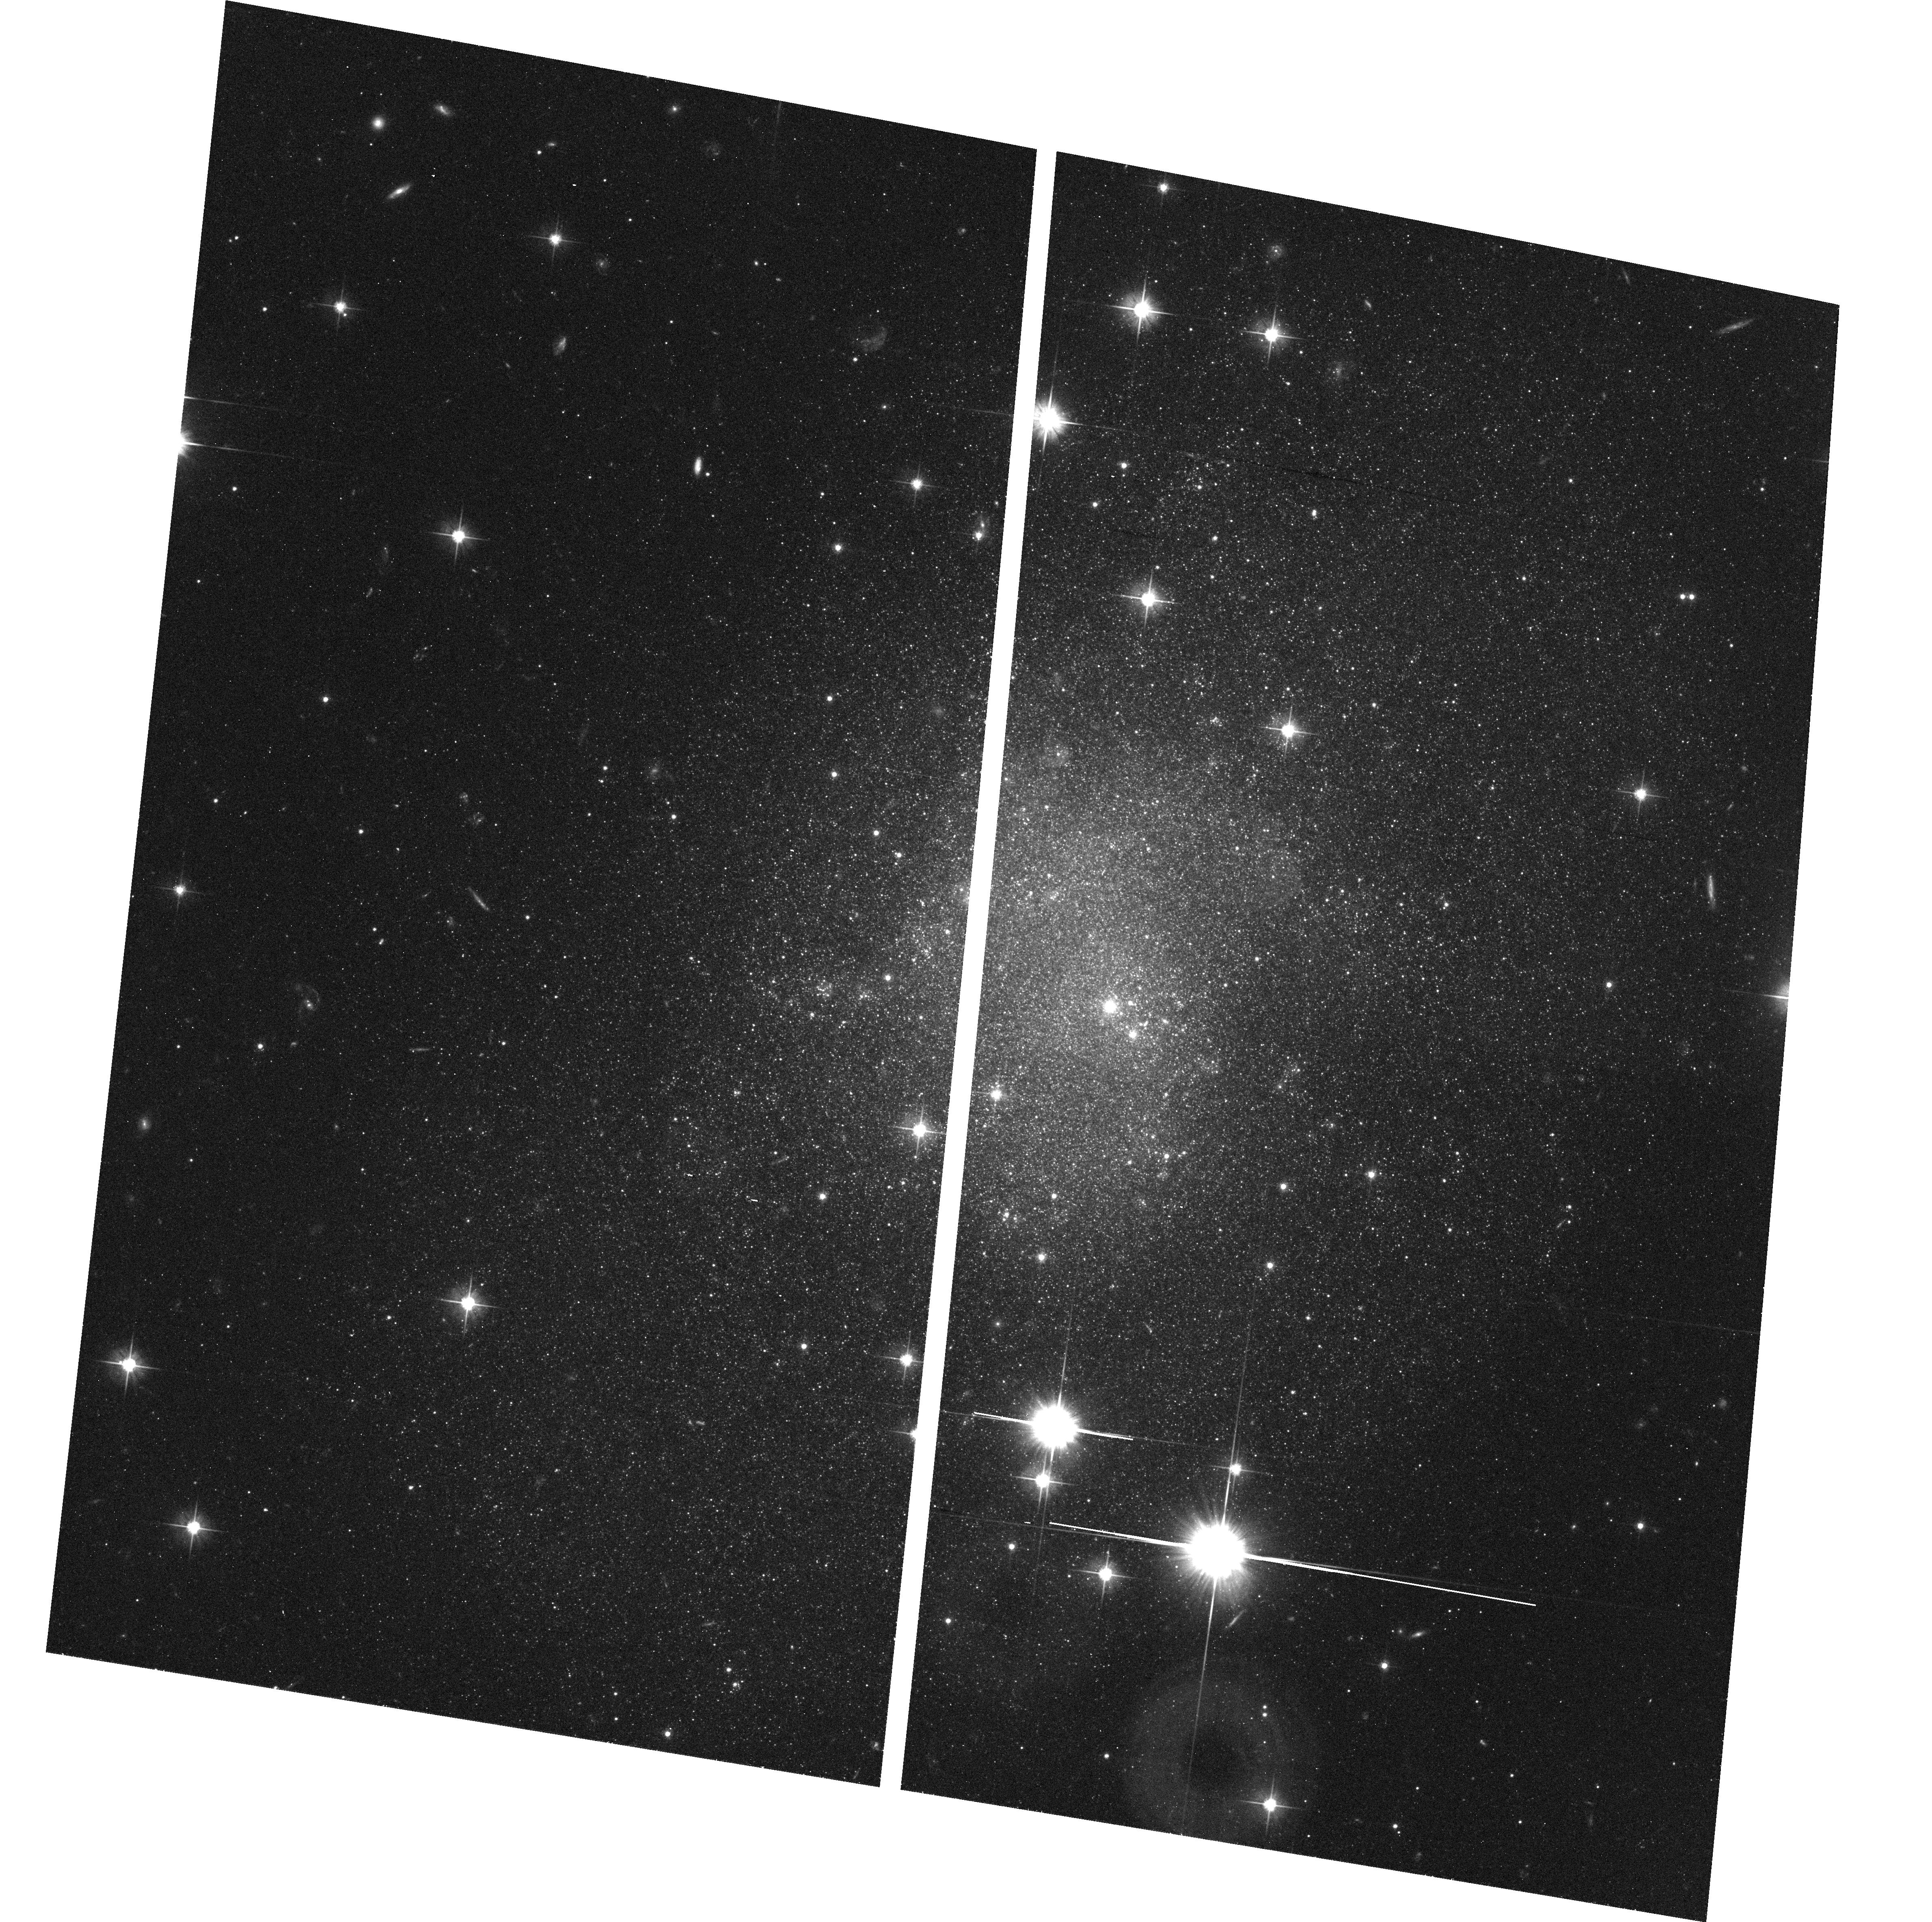
Target: E059-01. Instrument: ACS/WFC. Filter: F606W. Exposure: 20 min. Observation ID: hst_9771_24_acs_wfc_f606w_j8mq24

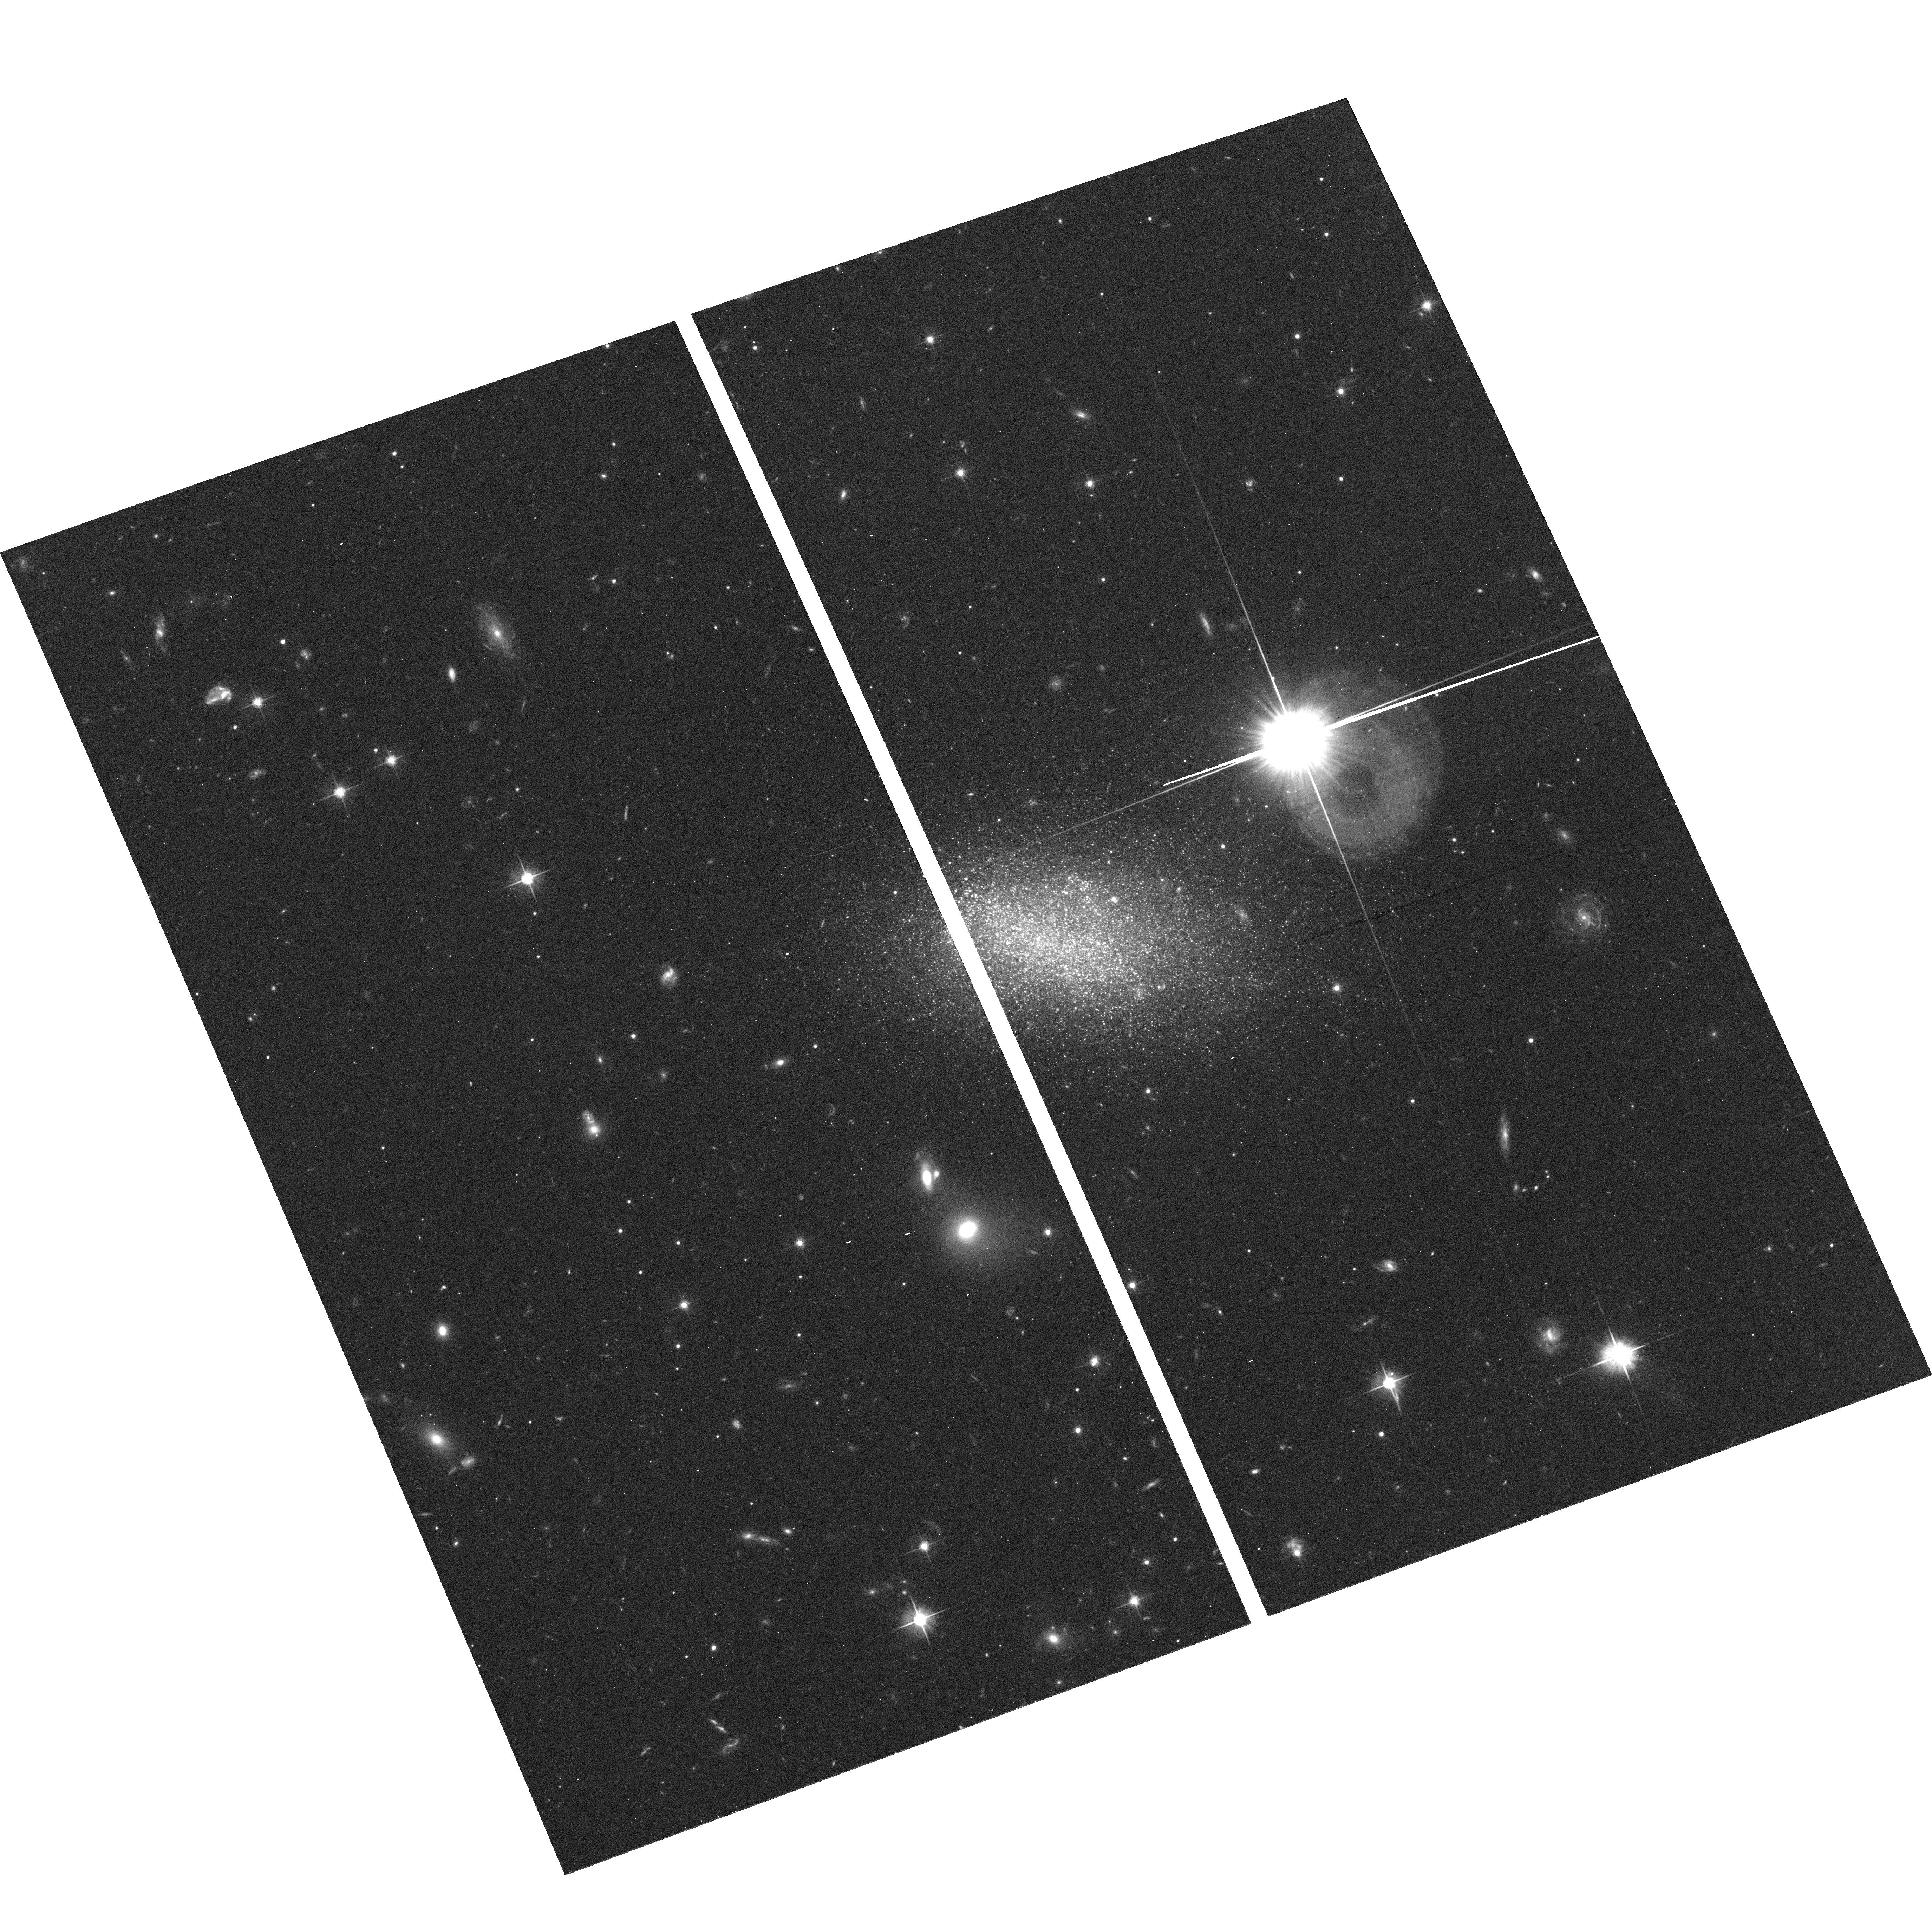
Target: E381-018. Instrument: ACS/WFC. Filter: F606W. Exposure: 20 min. Observation ID: hst_9771_68_acs_wfc_f606w_j8mq68

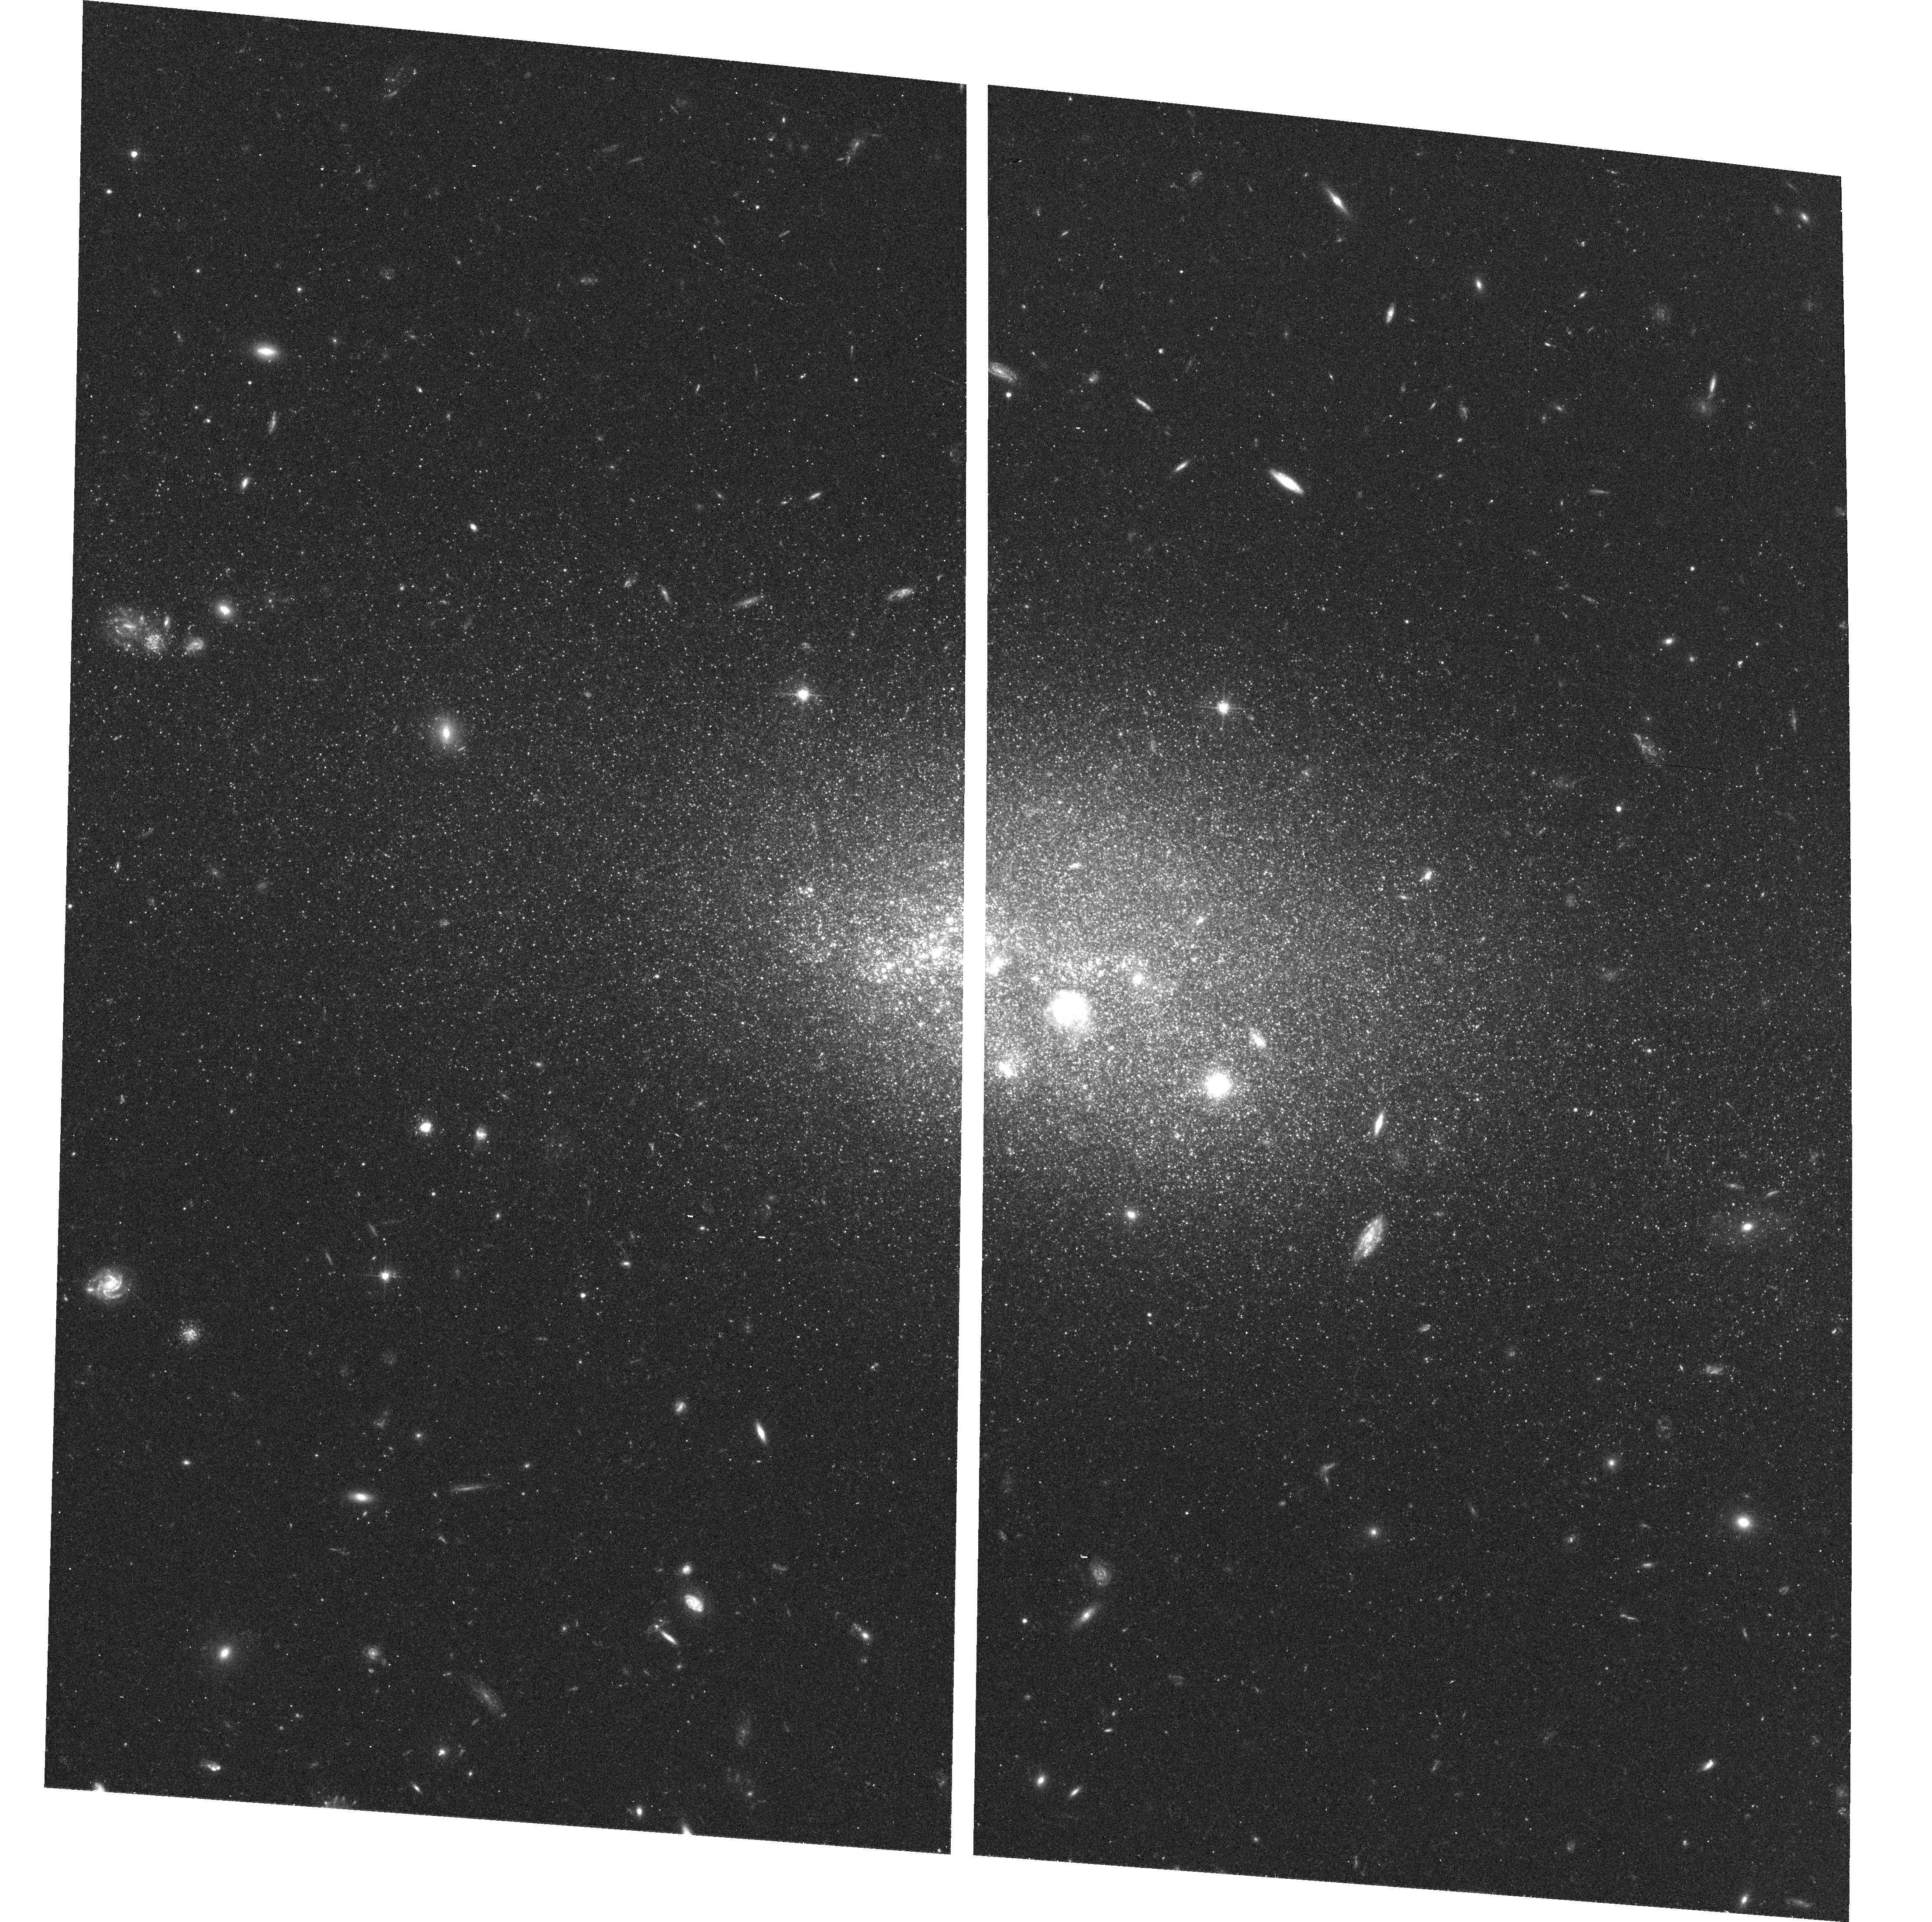
Target: UGC8638. Instrument: ACS/WFC. Filter: F606W. Exposure: 20 min. Observation ID: hst_9771_95_acs_wfc_f606w_j8mq95

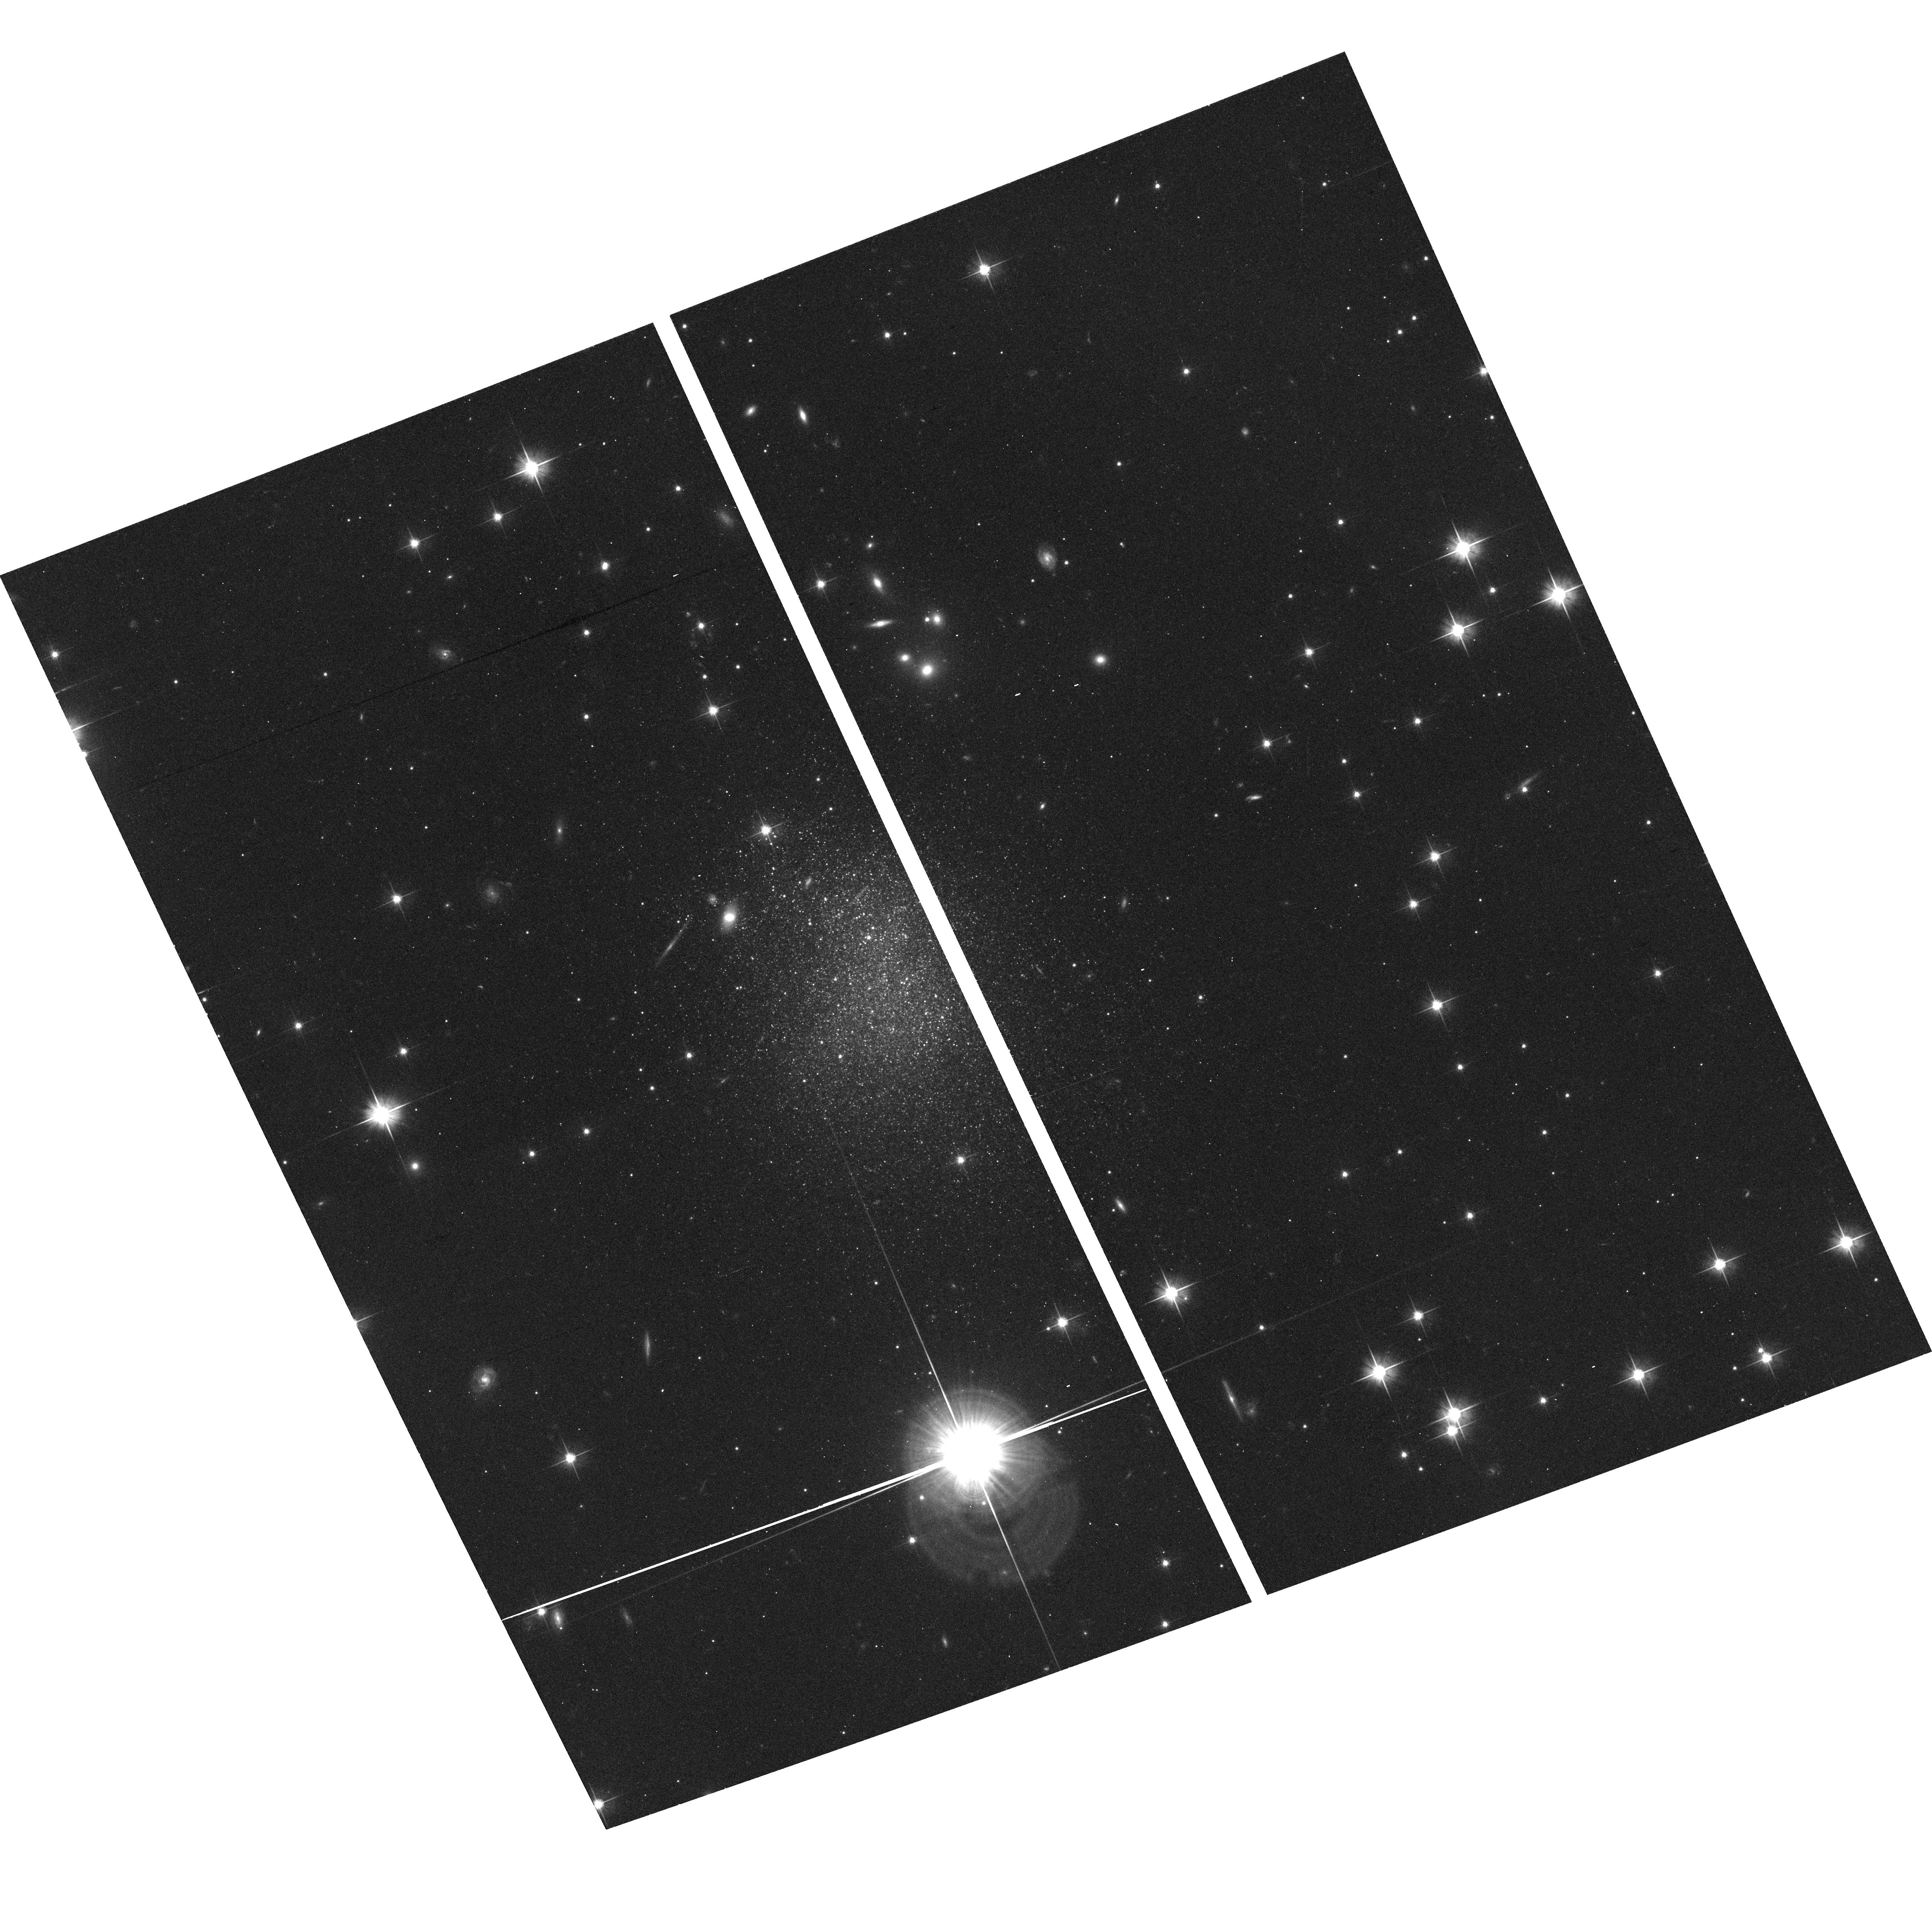
Target: KKH6. Instrument: ACS/WFC. Filter: F606W. Exposure: 20 min. Observation ID: hst_9771_05_acs_wfc_f606w_j8mq05

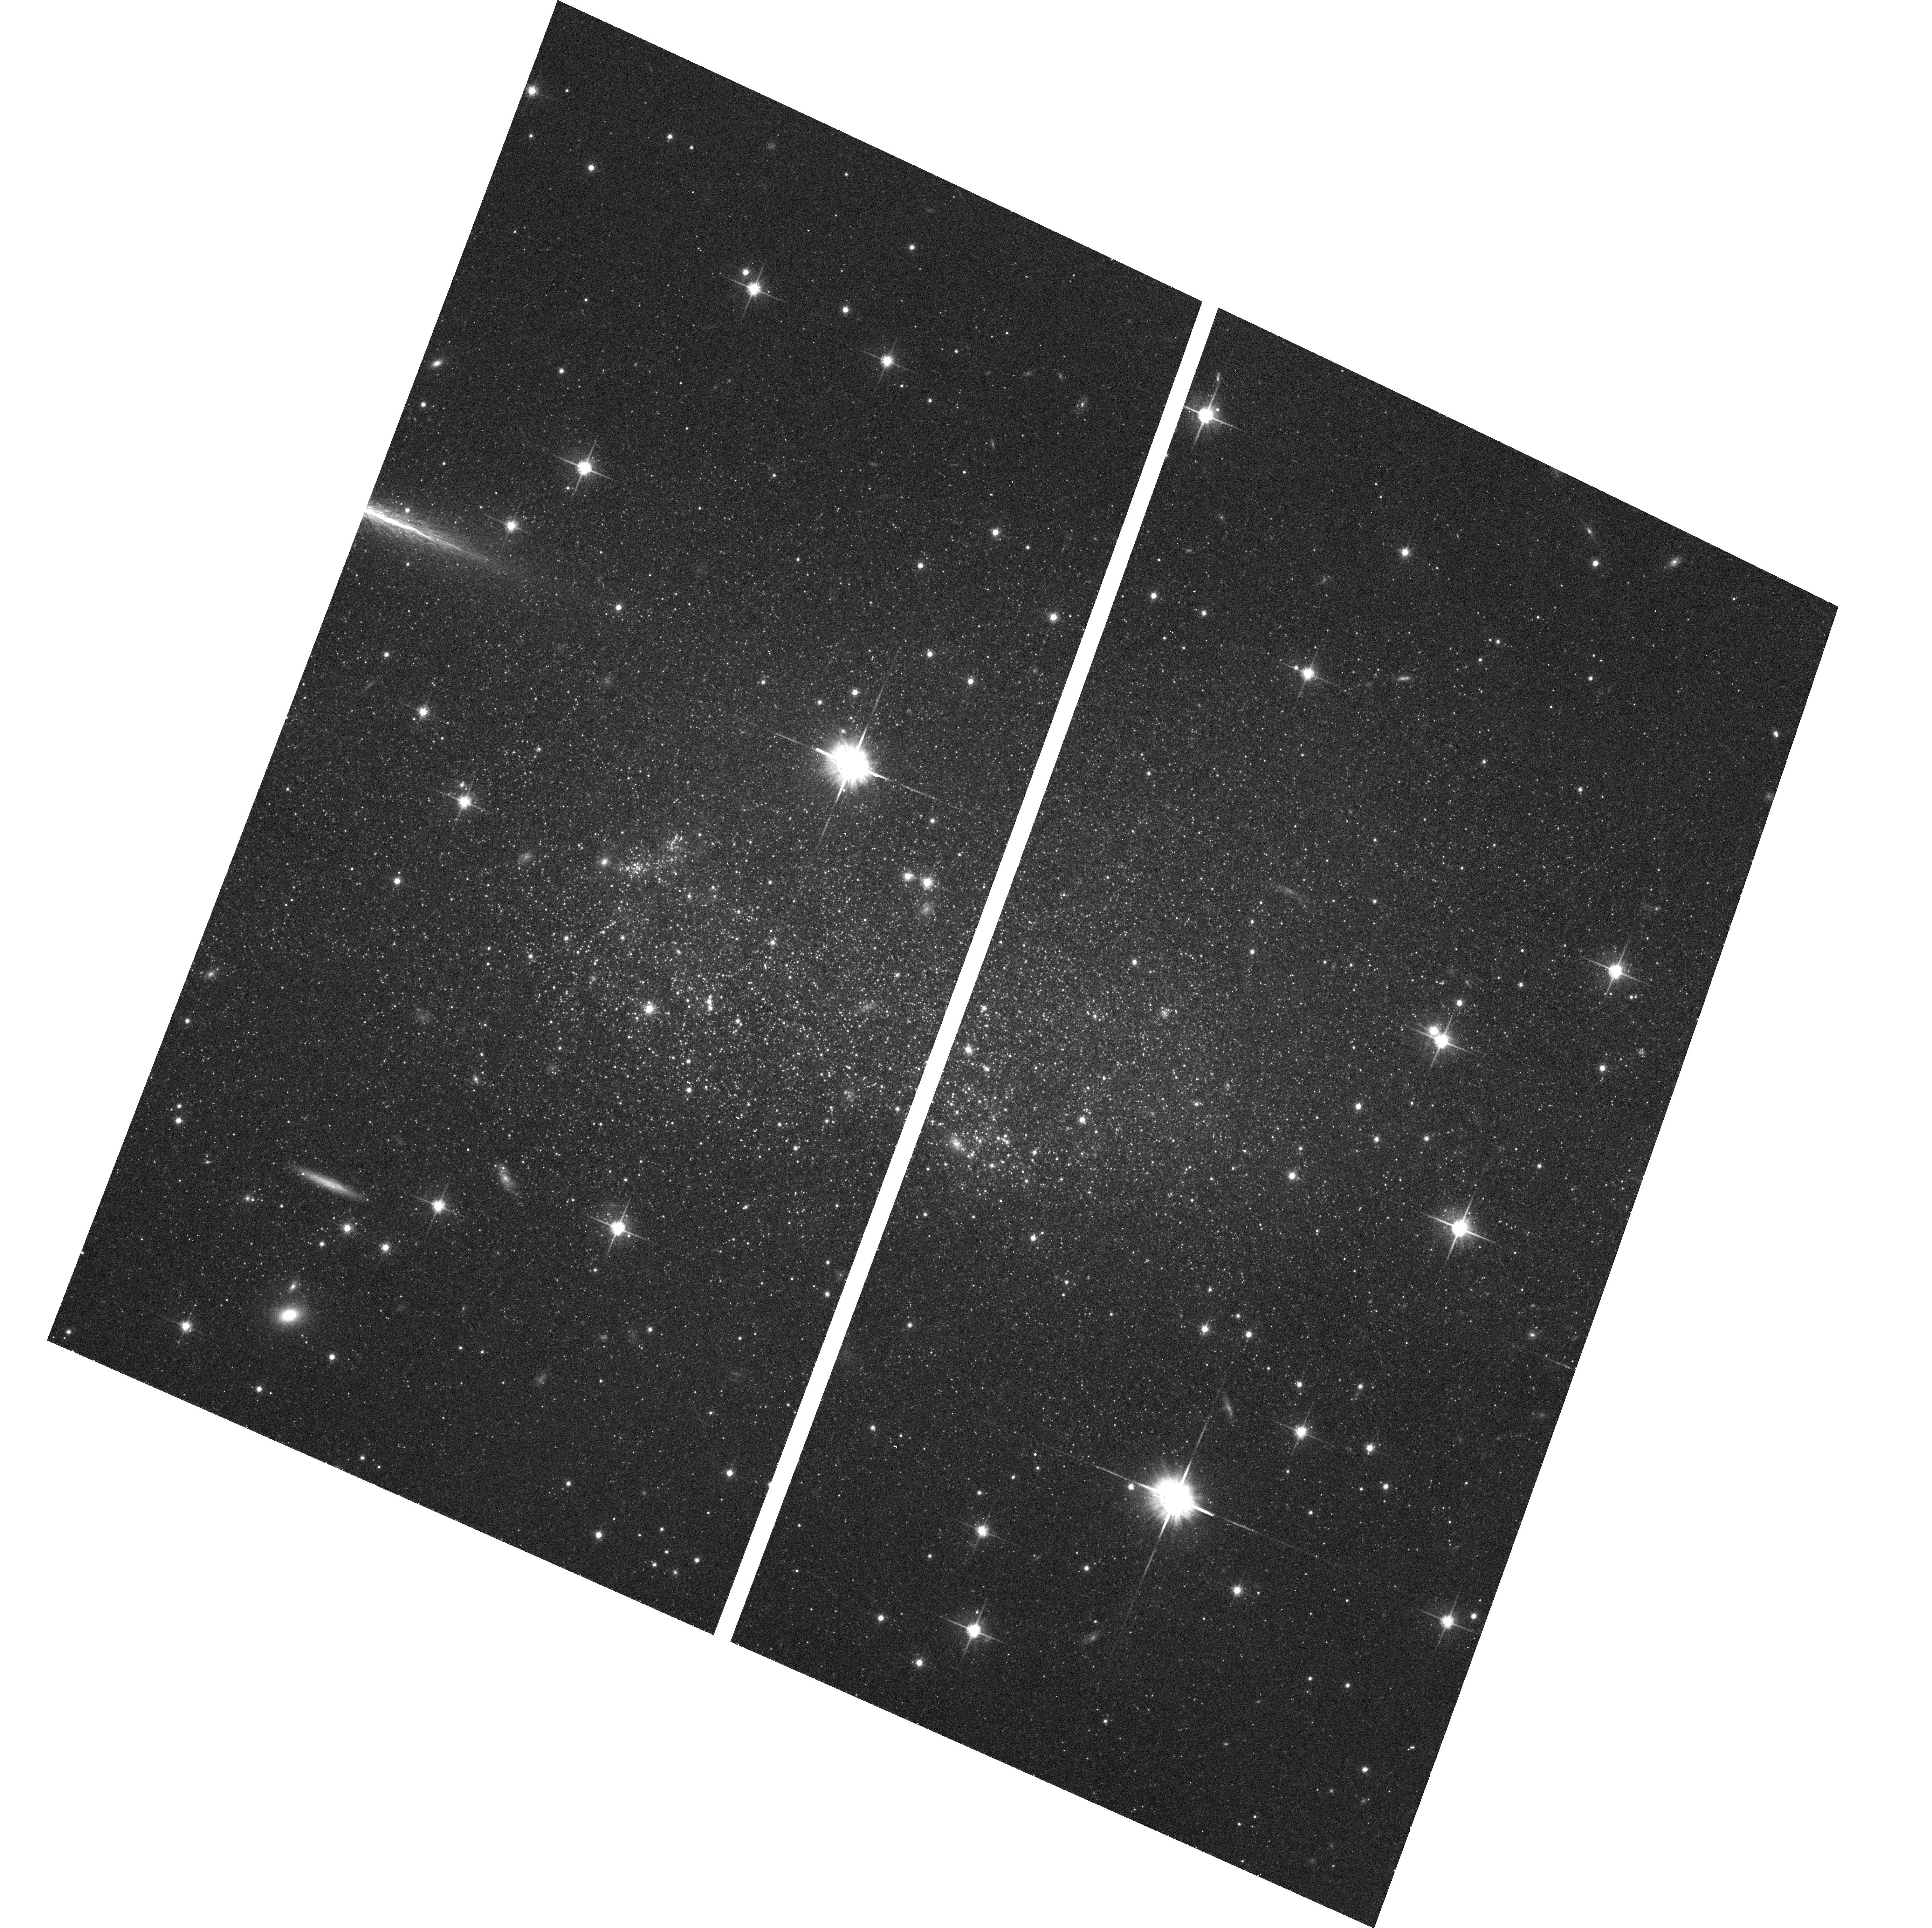
Target: UGCA92. Instrument: ACS/WFC. Filter: F814W. Exposure: 15 min. Observation ID: hst_9771_16_acs_wfc_f814w_j8mq16

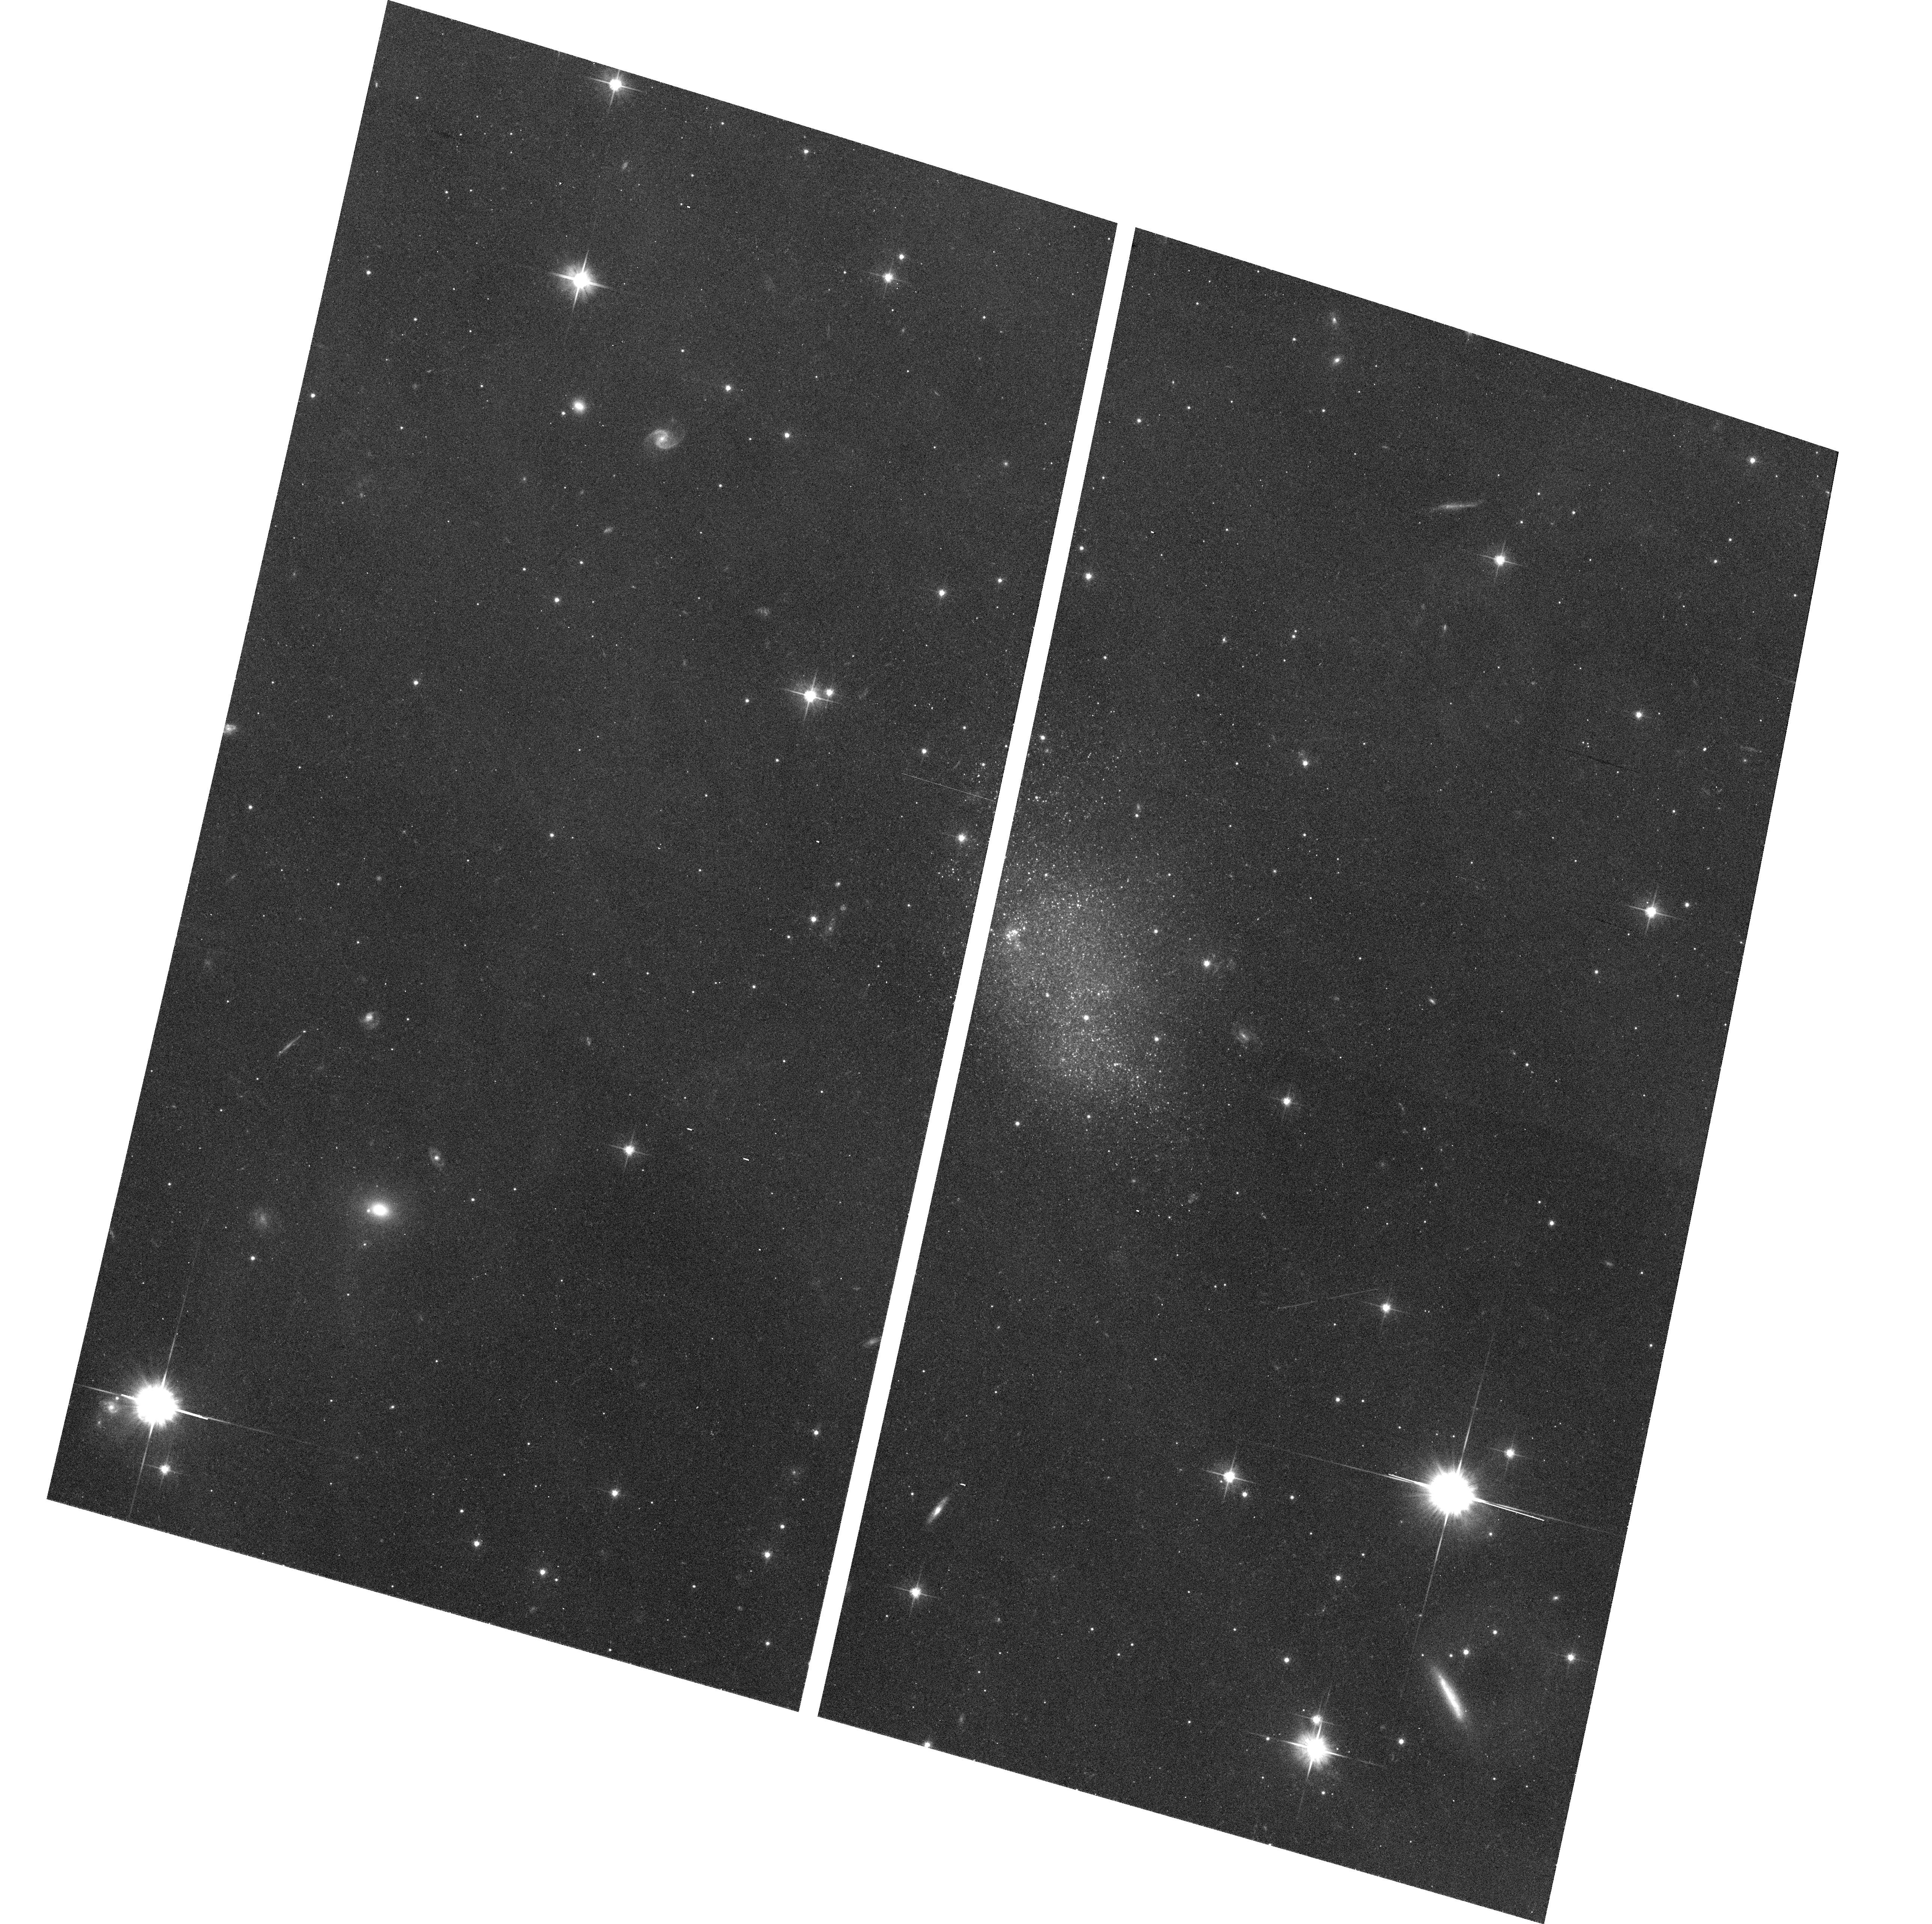
Target: KK246. Instrument: ACS/WFC. Filter: F606W. Exposure: 20 min. Observation ID: hst_9771_b3_acs_wfc_f606w_j8mqb3

The local Hubble flow and the density field within 6 Mpc (PI: Karachentsev, Igor Dmitrievich)

Great progress has been made recently in accurate distance measurements of nearby galaxies beyond the Local Group based on the luminosity of the tip of the red giant branch (TRGB). Over the last three years, snapshot surveys with HST have provided us with the TRGB distances for more than a hundred nearby galaxies obtained with an accuracy of about 10%. The local velocity field within 5 Mpc exhibits a significant anisotropy which disagrees with a spherical Virgo-centric flow. The local Hubble flow is very cold, with 1-D rms deviations of ~30 km/s. Cosmological simulations with Cold Dark Matter can only realize such low dispersions with a combination of a low mean density of matter and a substantial component with negative pressure. There may be a constraint on the equation of state w=-p/rho. Our observations will concentrate on 116 galaxies whose expected distances lie within 4 - 6 Mpc, allowing us to trace a Dark Matter distribution in the Local Volume with twice the information currently available. The program is a good one for SNAP mode because the order and rate that the observations are made are not very important, as long as there is good completion over several years.